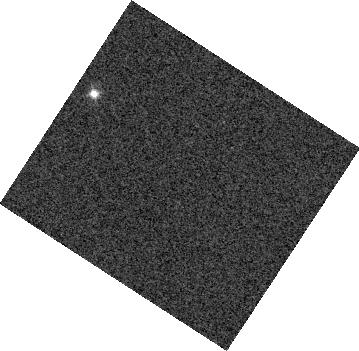
Target: SDSS-J075840.33+324723.4. Instrument: WFC3/IR. Filter: F127M. Exposure: 1 min. Observation ID: hst_13299_02_wfc3_ir_f127m_icar02

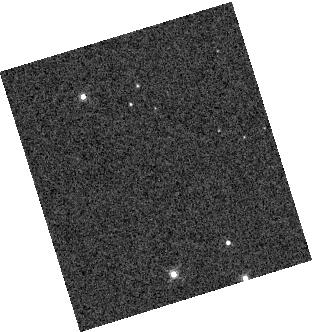
Target: 2MASS-J11263991-5003550. Instrument: WFC3/IR. Filter: F132N. Exposure: 1 min. Observation ID: hst_13299_03_wfc3_ir_f132n_icar03

Silver Linings: Using Cloud Maps to Understand the L/T Spectral Transtion (PI: Radigan, Jacqueline)

Recent observations in the time domain have revealed large amplitude variability for a subset of objects at the transition between cloudy L and clear T spectral types, indicative of patchy cloud coverage. We propose to obtain time-resolved near-infrared spectra of two highly variable L/T transition brown dwarfs and an unusually blue L dwarf in order to make spectrally and spatially resolved maps of their surfaces. By decomposing the spectral time series into principal components we can determine the number of different surface spectra that contribute to the variability and test whether the current paradigm---namely that variability for these objects results due to holes in the cloud layer---is accurate. Our previous Cycle 18 observations (GO12314, PI:Apai) of two early T-dwarfs suggest a simple two-surface scenario where variability across a wide range of atmospheric pressures is correlated, and presumably governed by the horizontal distribution of condensates (Apai, Radigan & Buenzli et al., submitted), while the behavior of a T6.5 dwarf was observed to be significantly more complex (Buenzli et al. 2012). While these data are suggestive, a pattern cannot be inferred from observations of only two objects. The proposed observations will double the sample of variable L/T transition objects mapped with WFC3 grism spectroscopy from 2 to 4, and allow us to establish a pattern; namely, do all L/T transition objects share similar spectral variations, indicative of a common mechanism and number of surface components? We will then investigate whether this pattern extends to unusually blue L-dwarfs, also hypothesized to have patchy clouds.